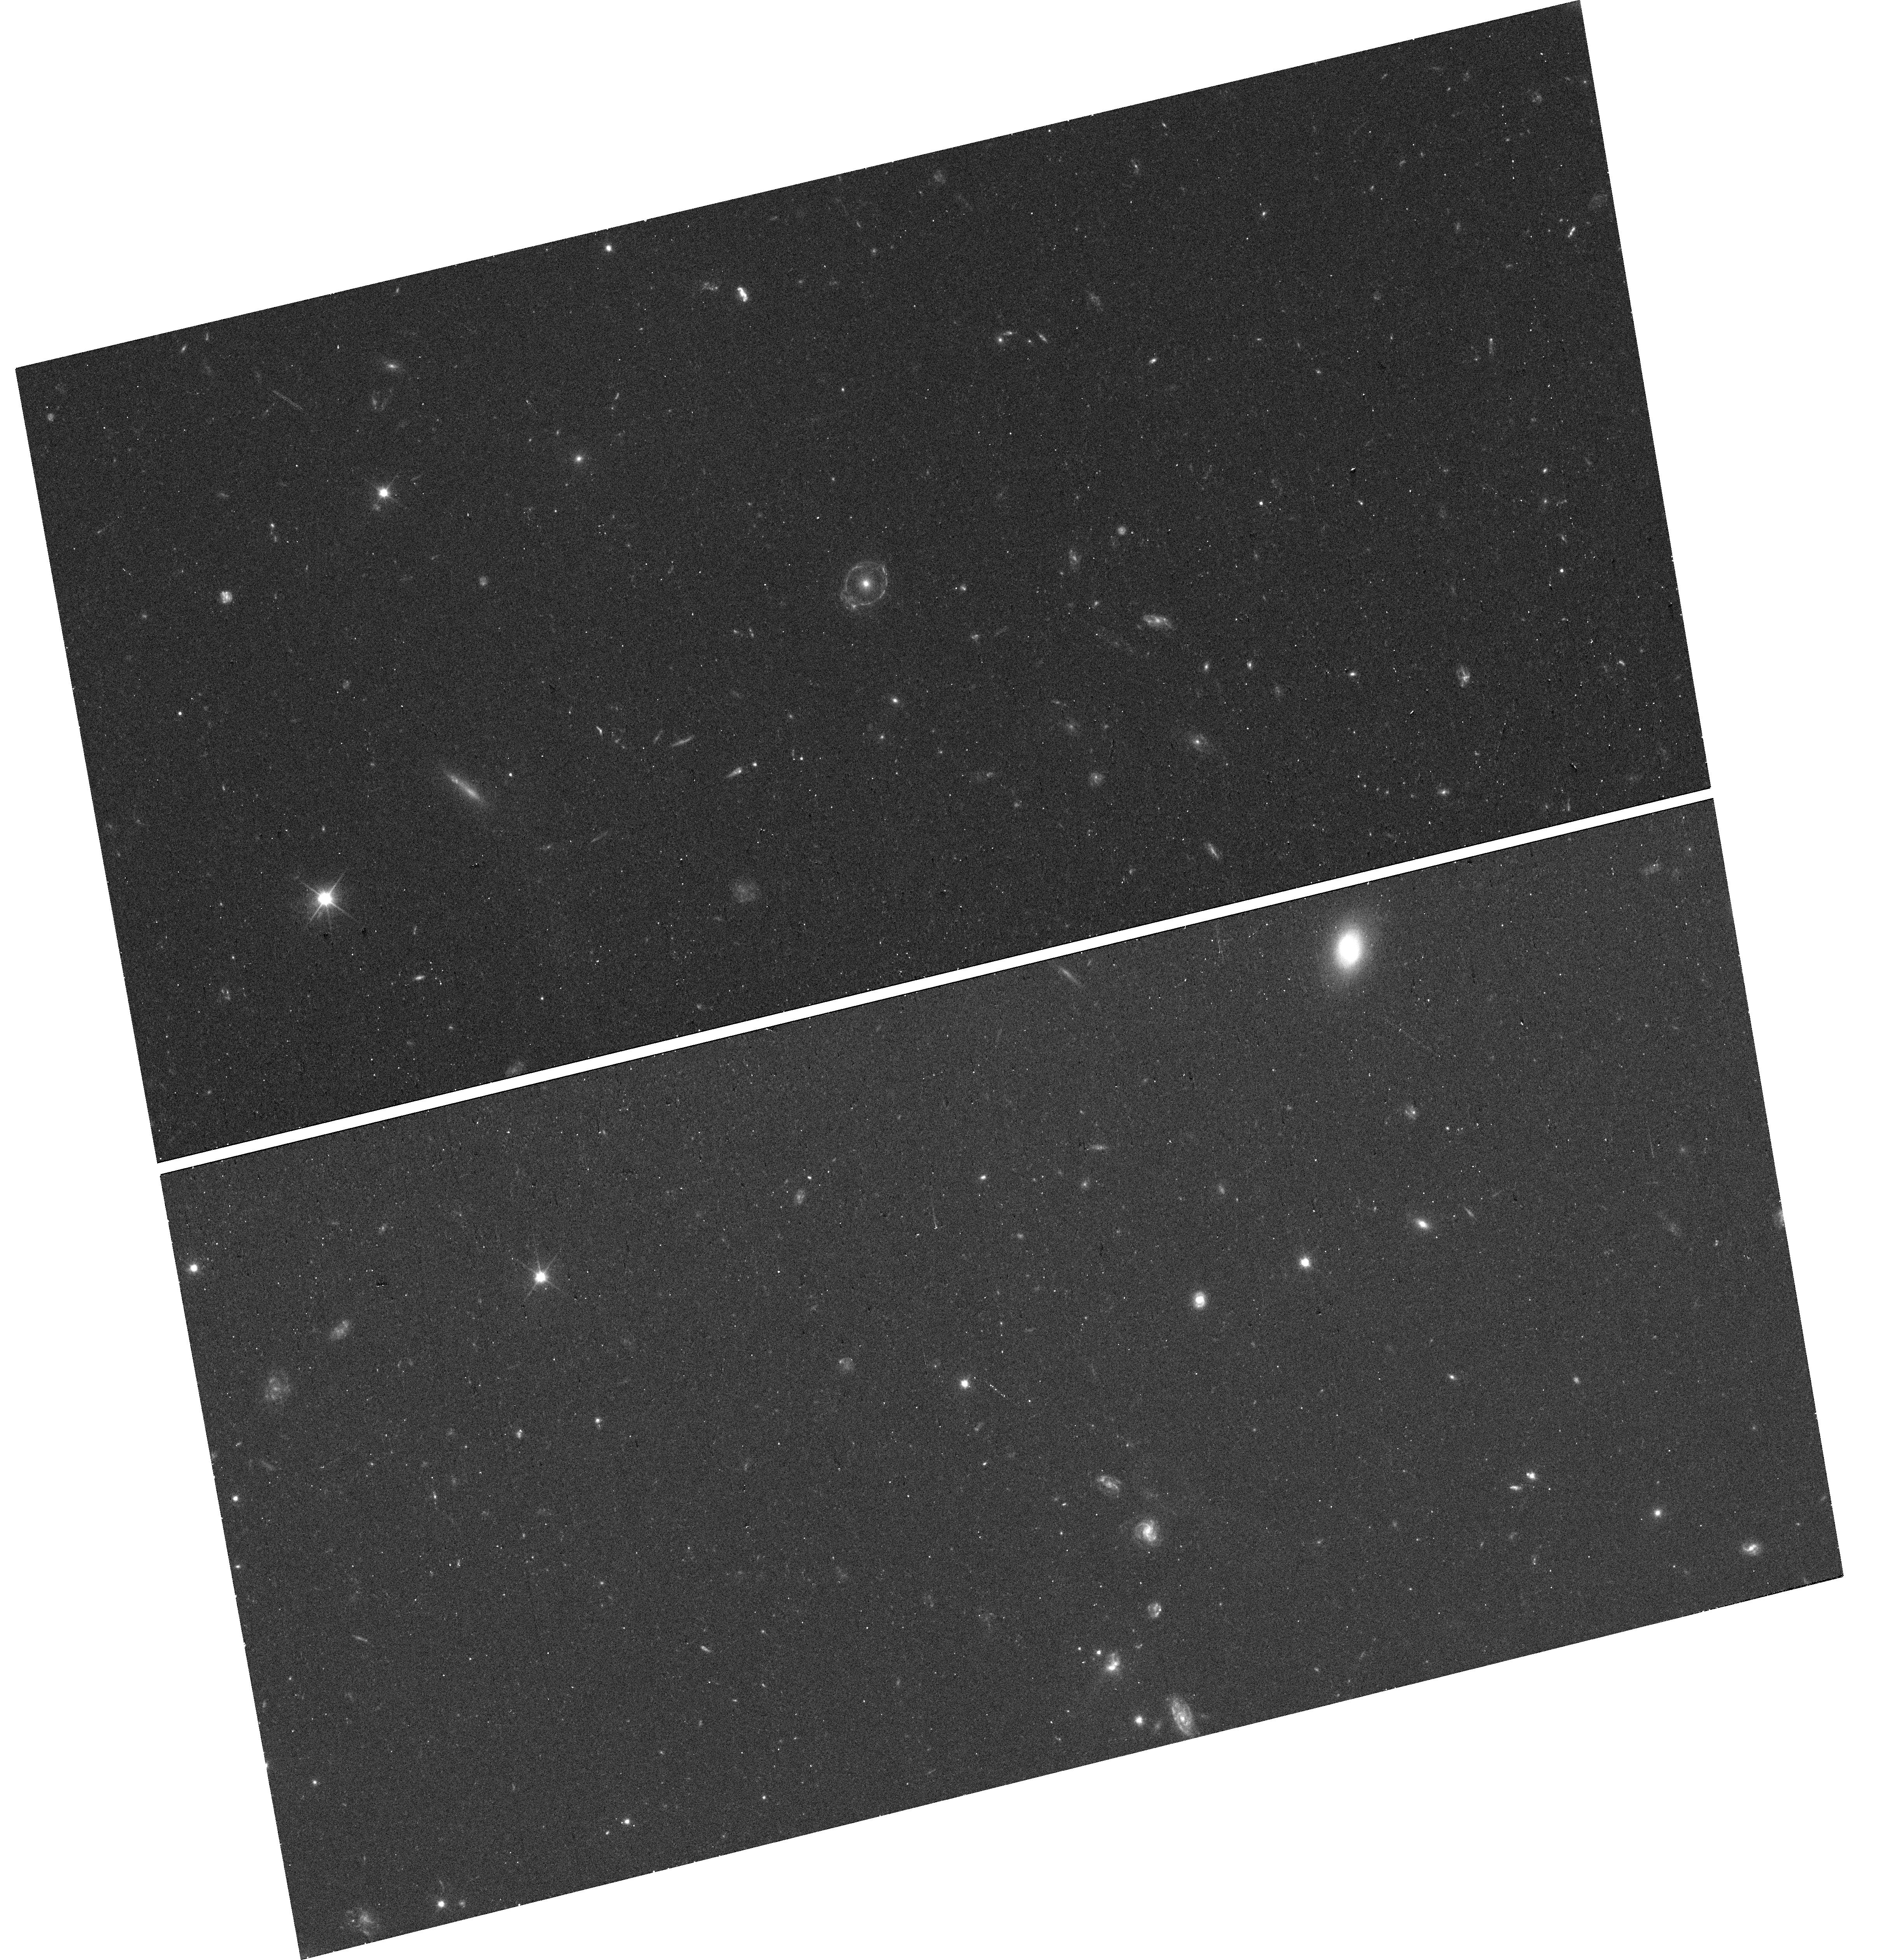
Target: DESJ0212-0852
Instrument: WFC3/UVIS
Filter: F200LP
Exposure: 10 min
Observation ID: hst_16773_38_wfc3_uvis_f200lp_ienh38

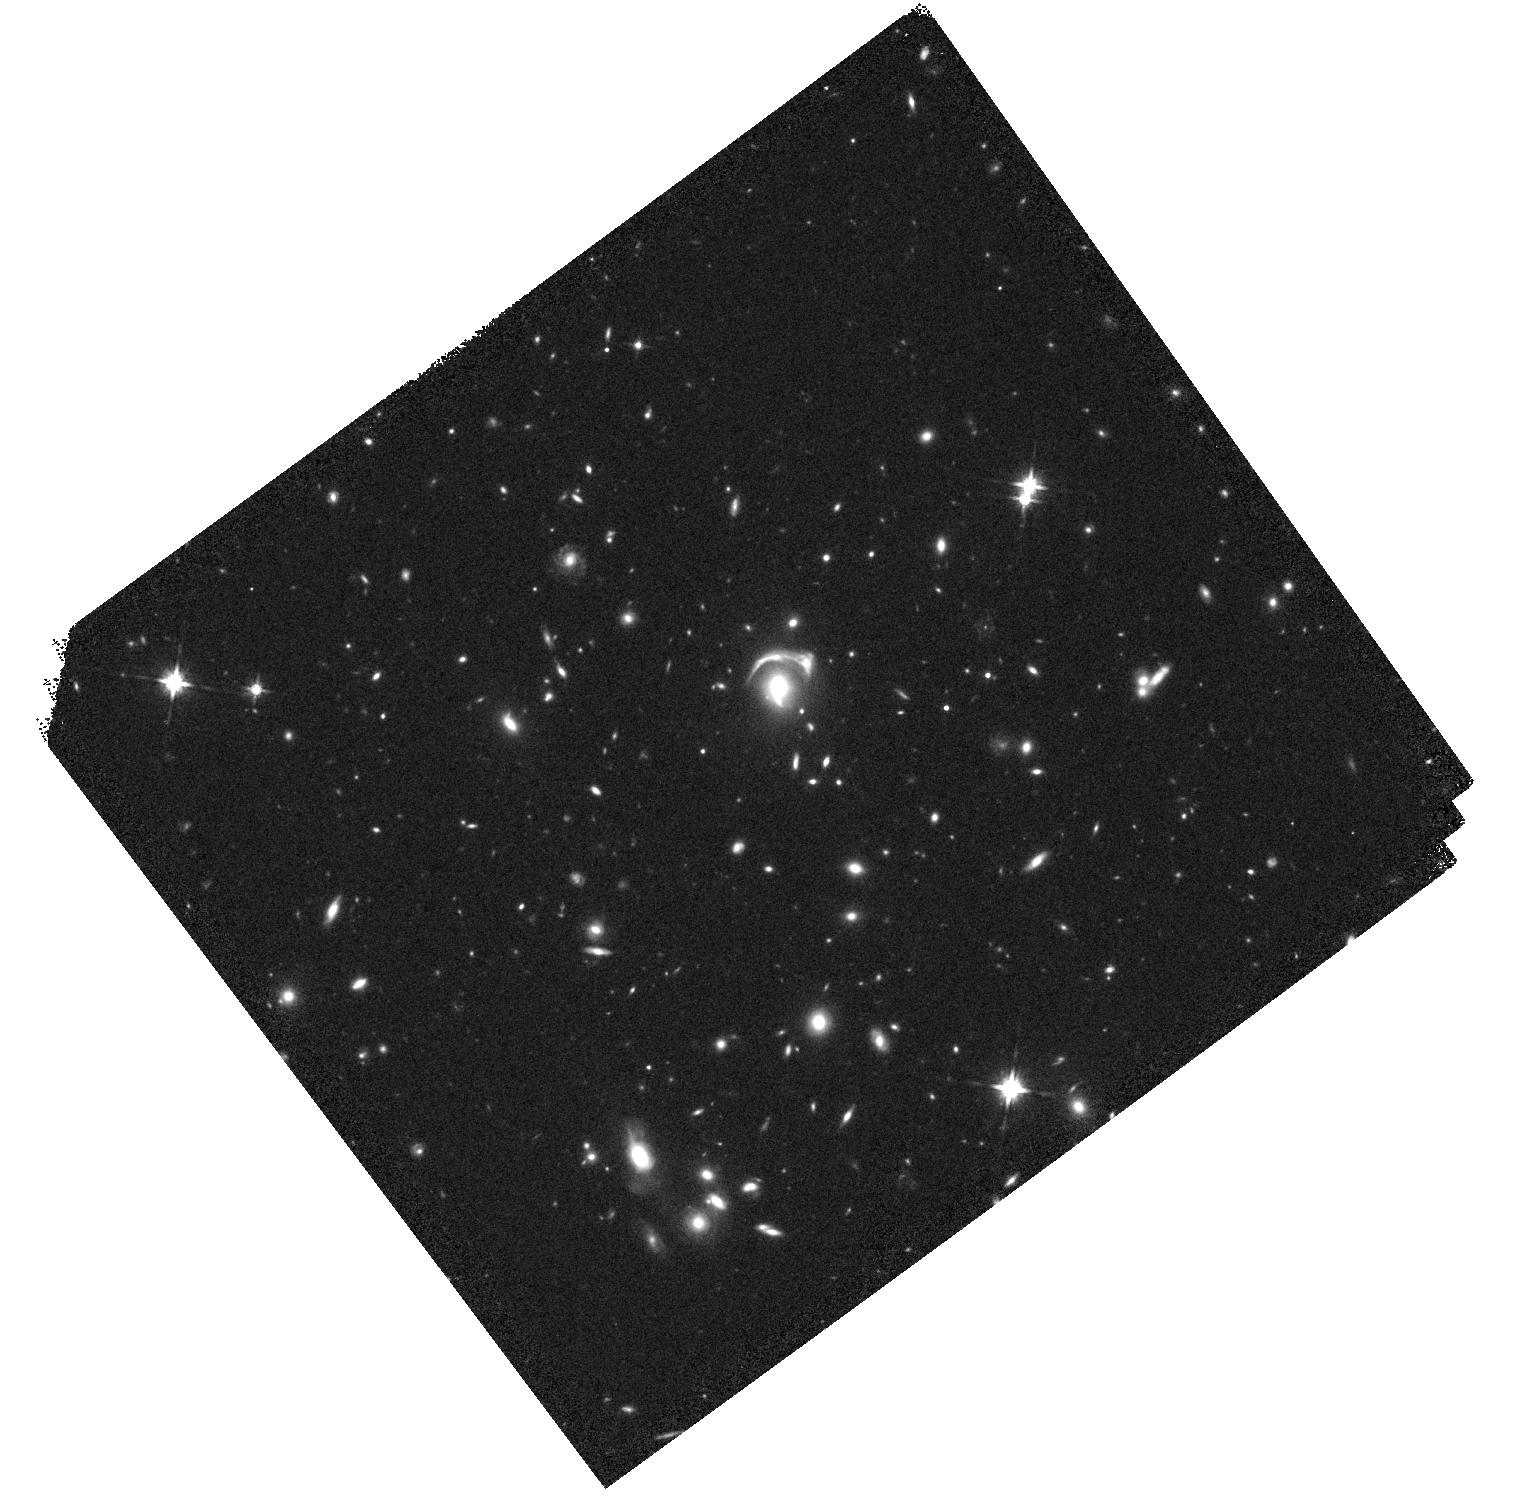
Target: DCLS1408+2531
Instrument: WFC3/IR
Filter: F140W
Exposure: 10 min
Observation ID: hst_16773_54_wfc3_ir_f140w_ienh54

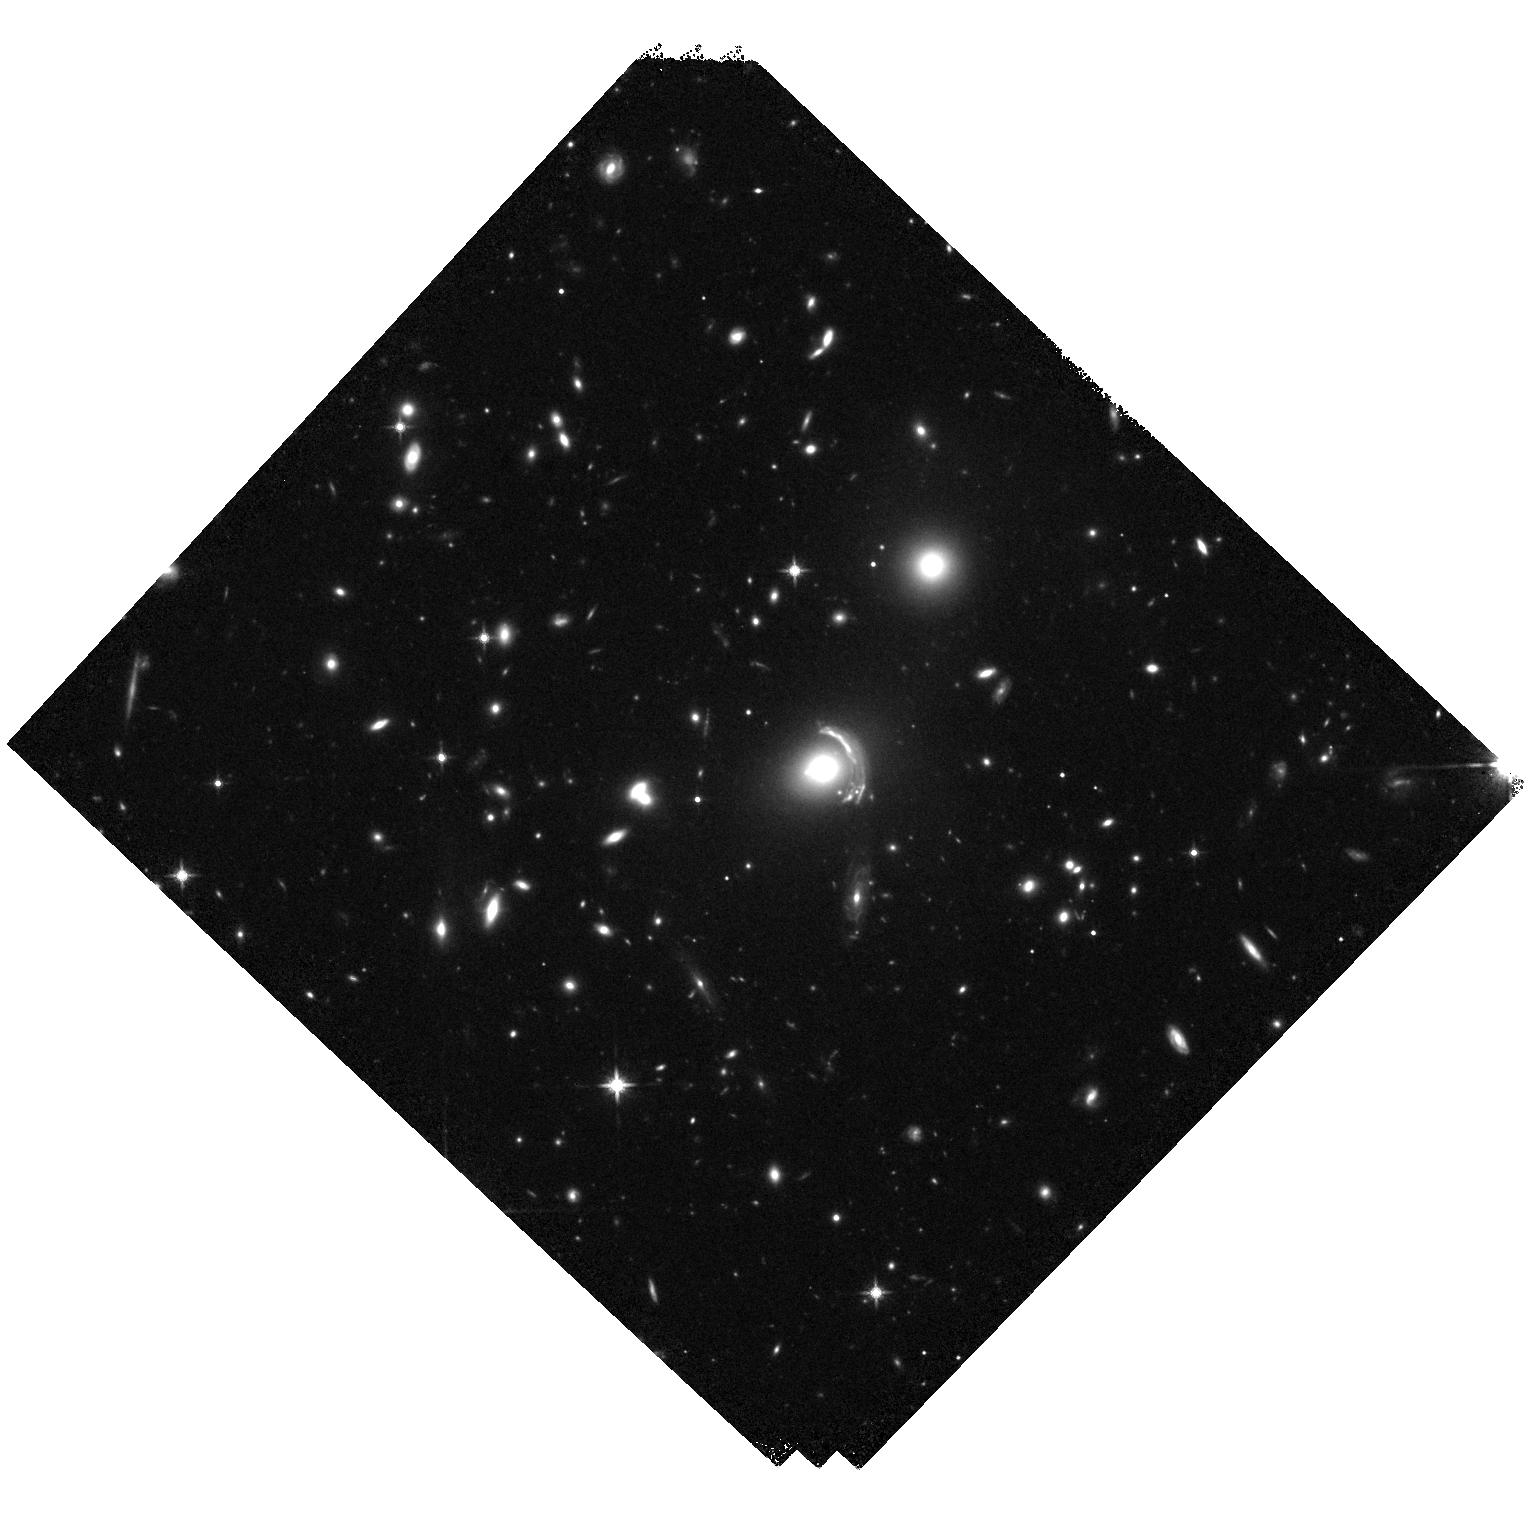
Target: DESJ0133-6434
Instrument: WFC3/IR
Filter: F140W
Exposure: 15 min
Observation ID: hst_16773_62_wfc3_ir_f140w_ienh62

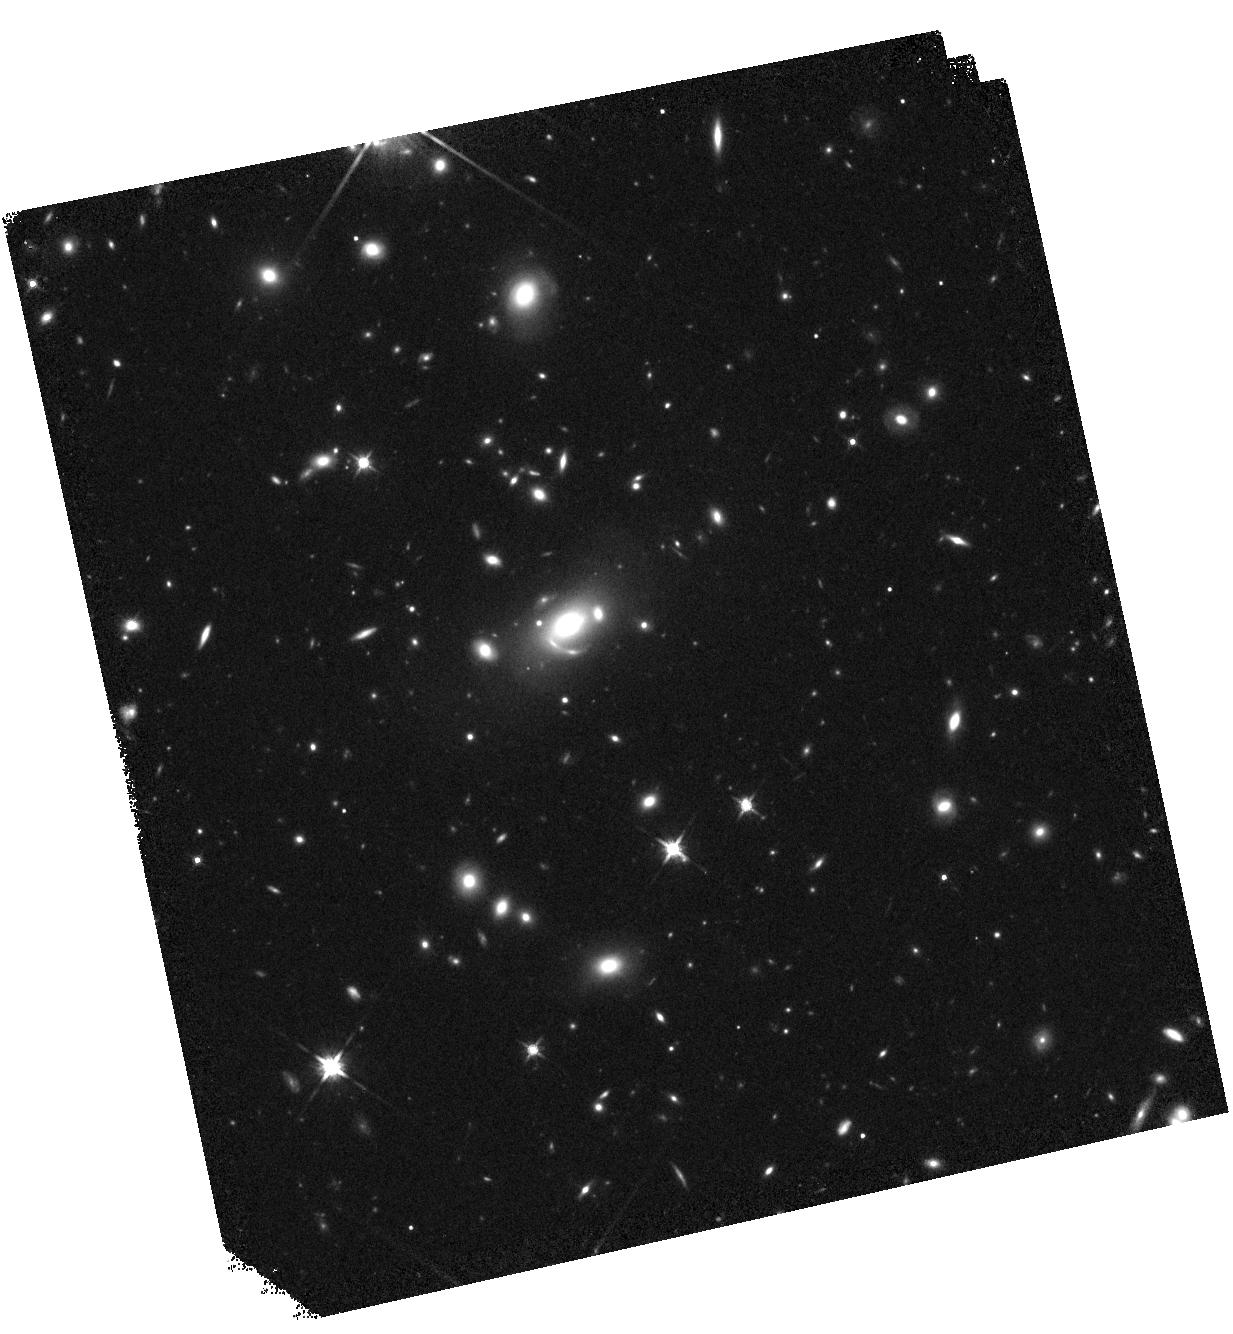
Target: DESJ0356-5607
Instrument: WFC3/IR
Filter: F140W
Exposure: 10 min
Observation ID: hst_16773_e3_wfc3_ir_f140w_ienhe3

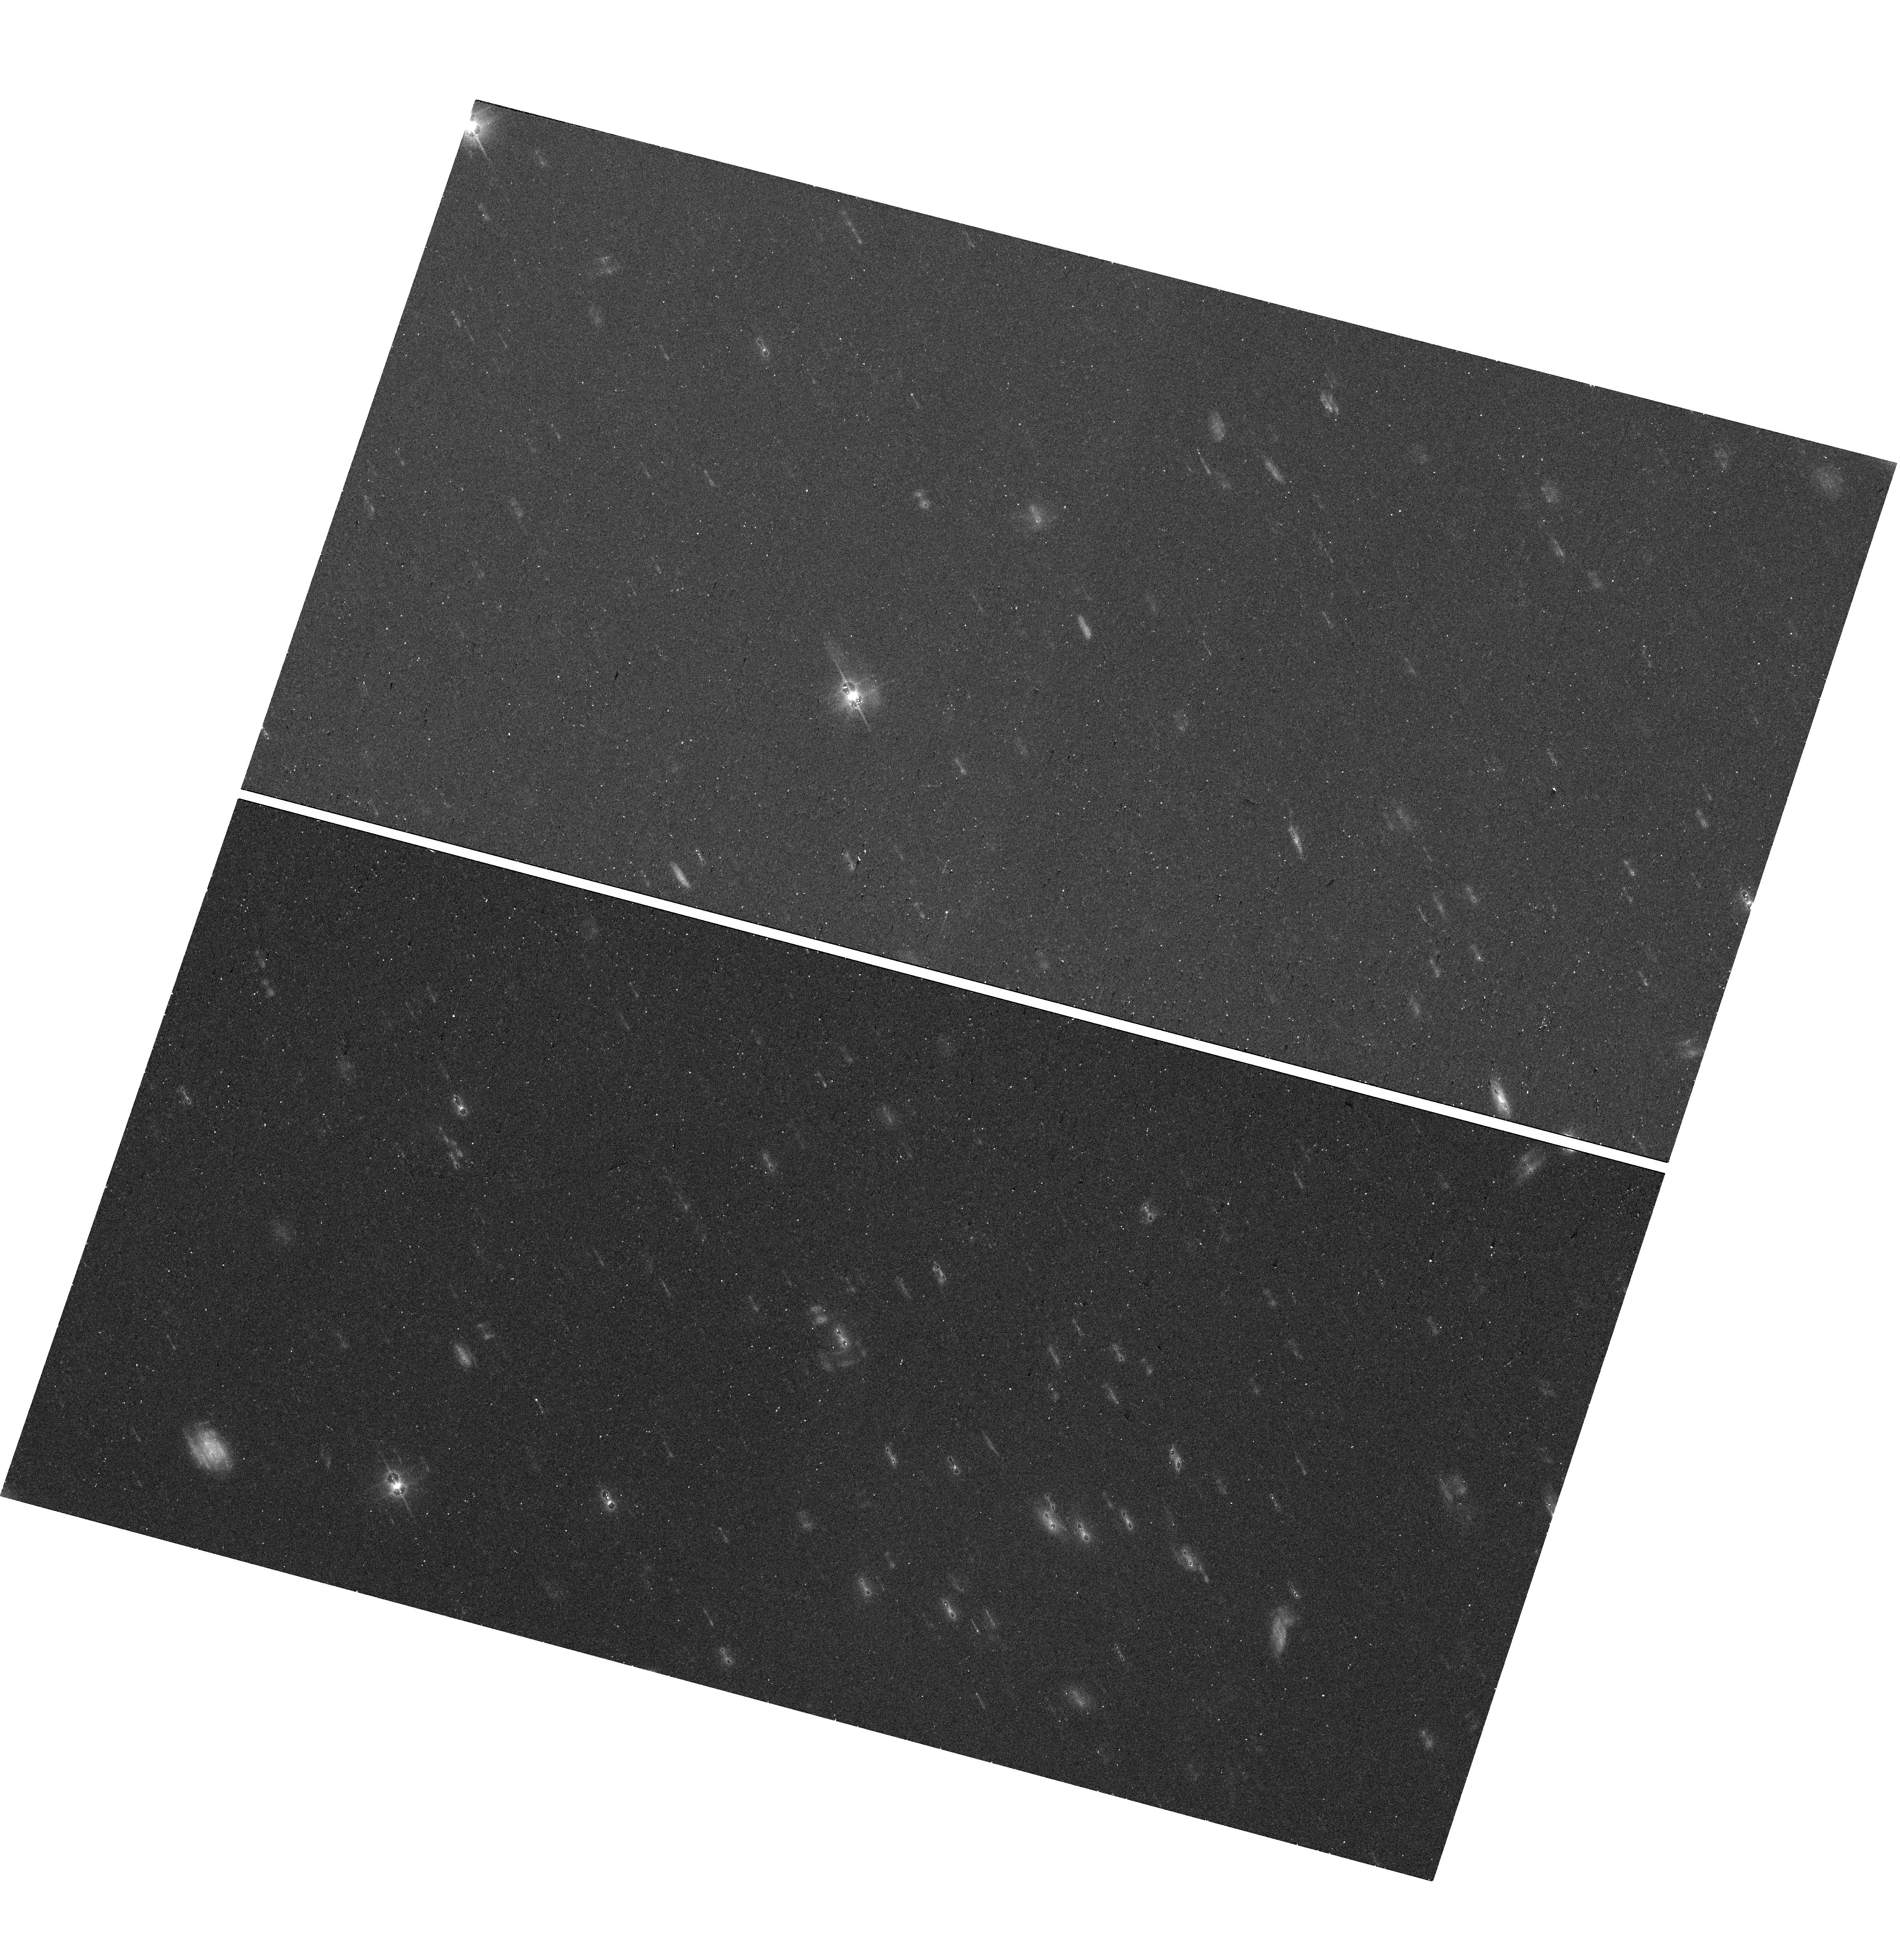
Target: DLS432021848
Instrument: WFC3/UVIS
Filter: F200LP
Exposure: 10 min
Observation ID: hst_16773_e5_wfc3_uvis_f200lp_ienhe5

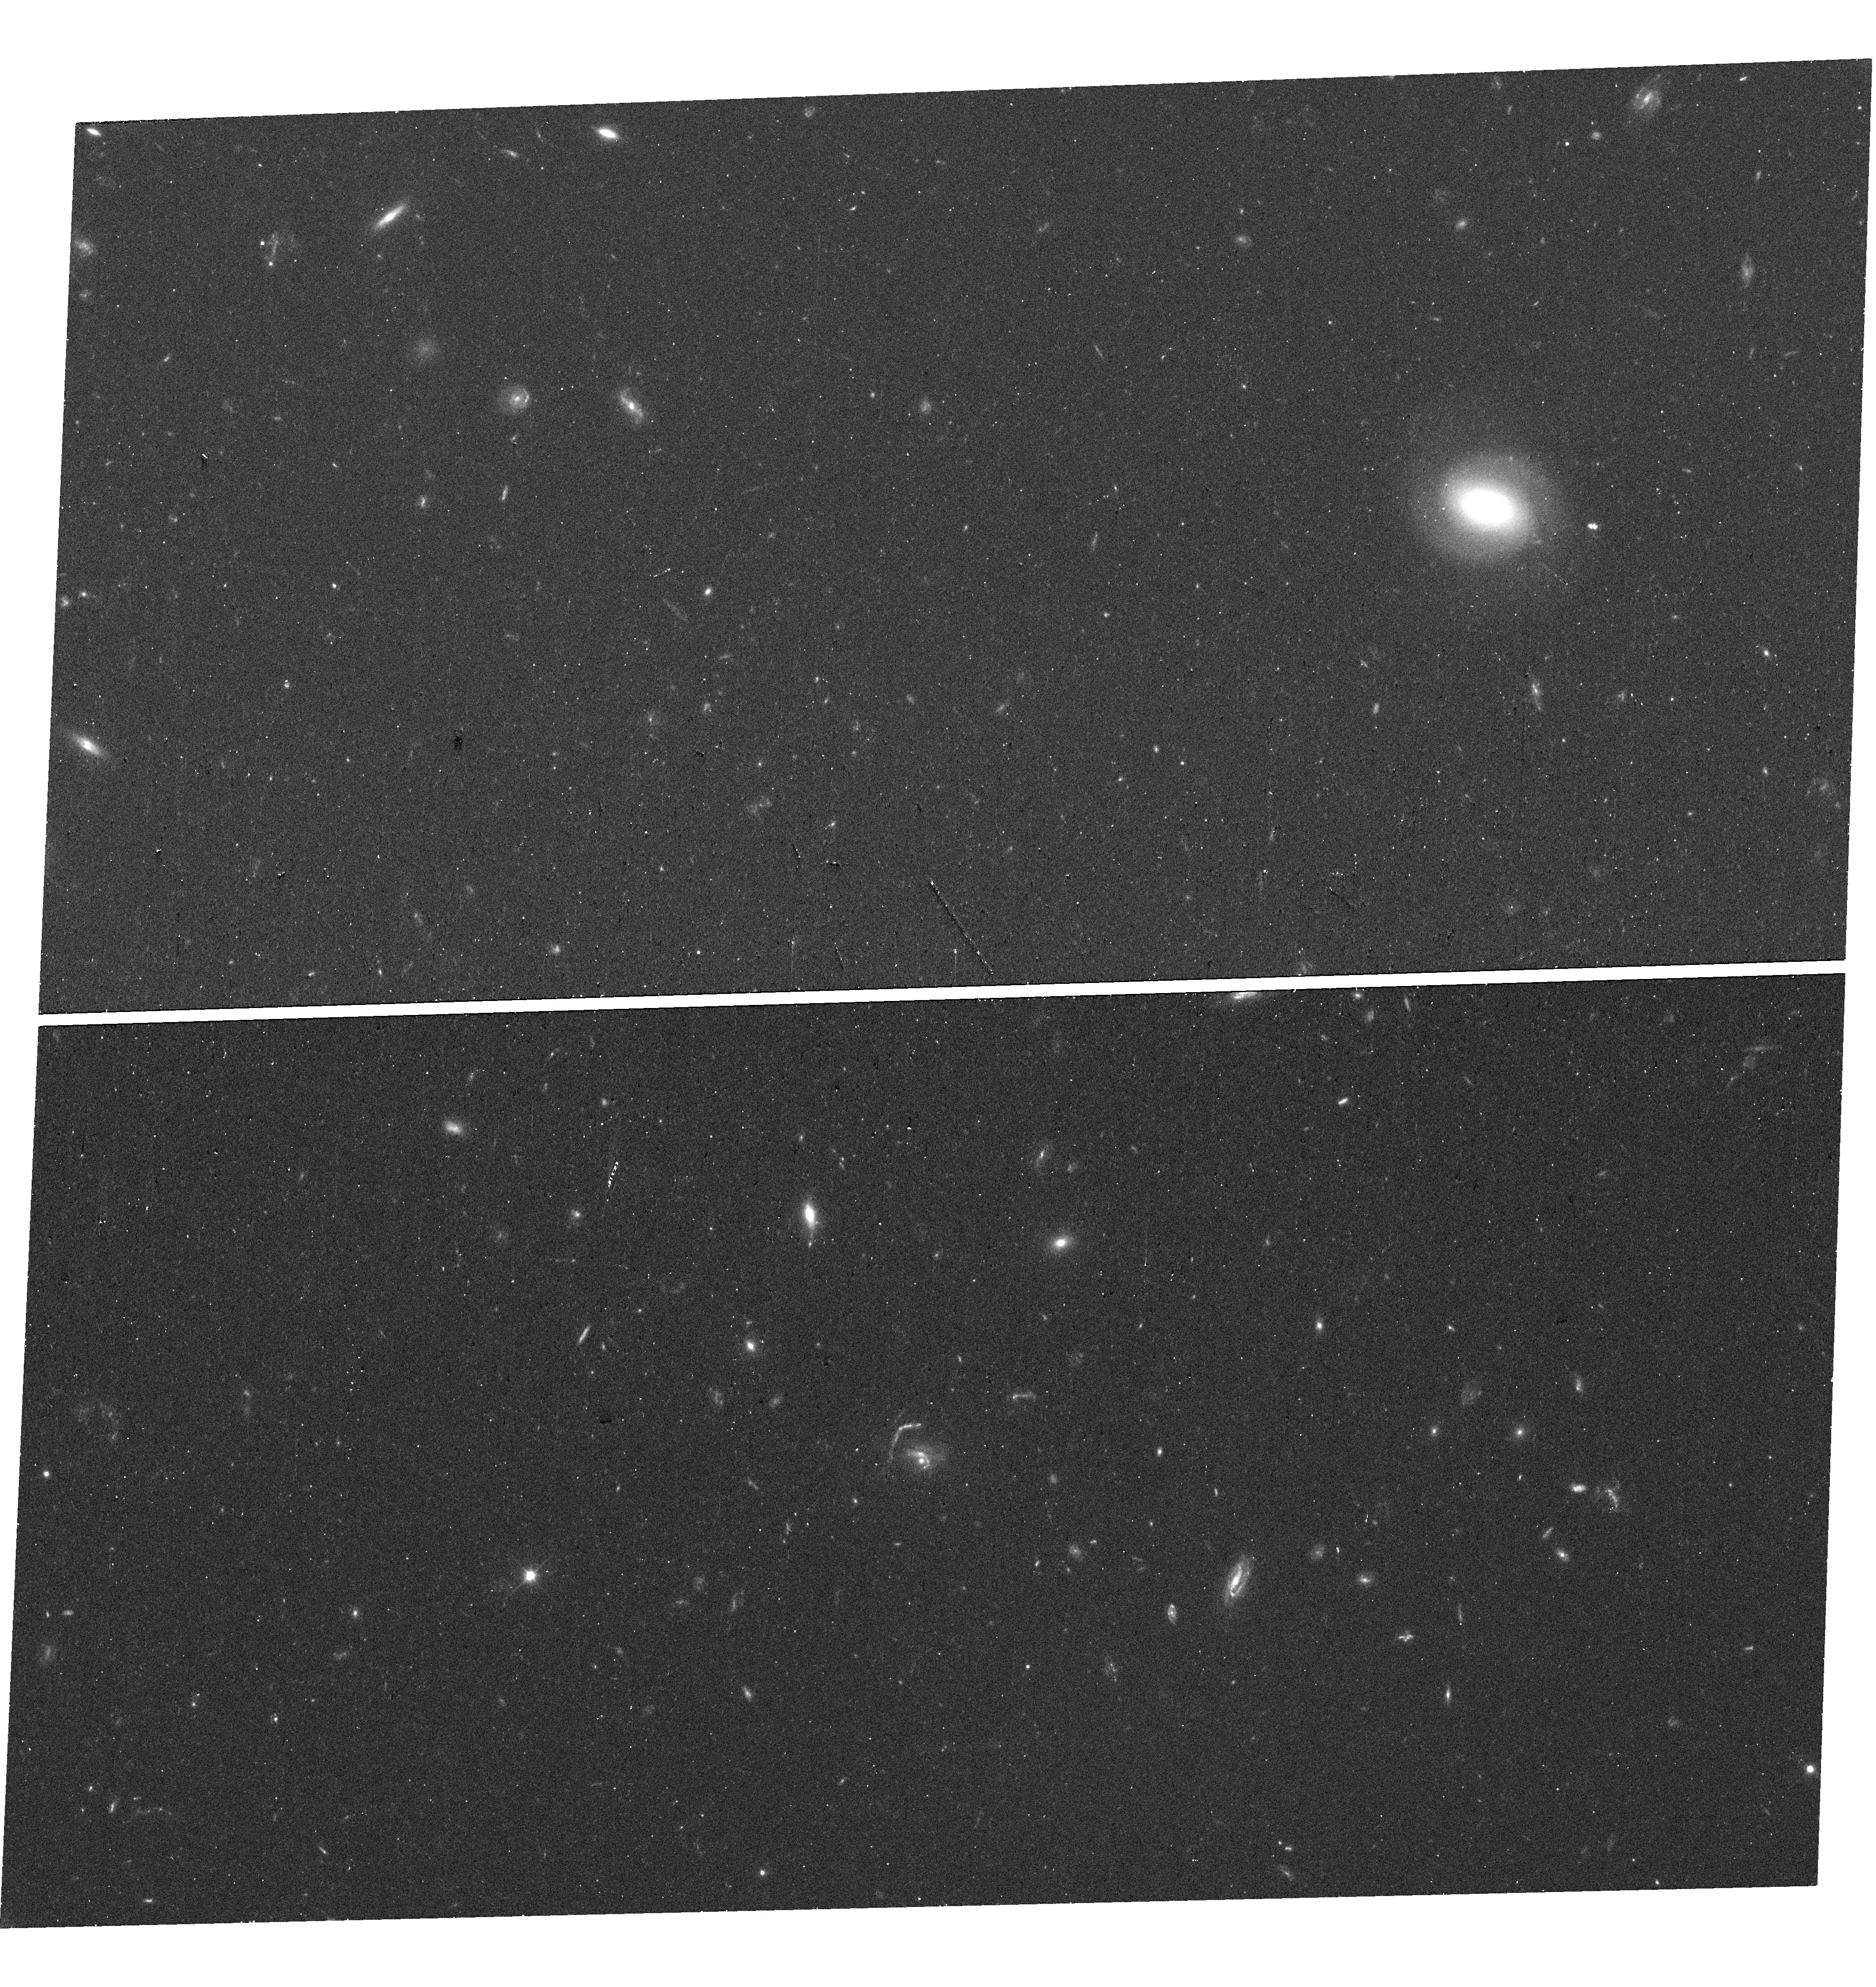
Target: DCLS1444+2418
Instrument: WFC3/UVIS
Filter: F200LP
Exposure: 10 min
Observation ID: hst_16773_d0_wfc3_uvis_f200lp_ienhd0

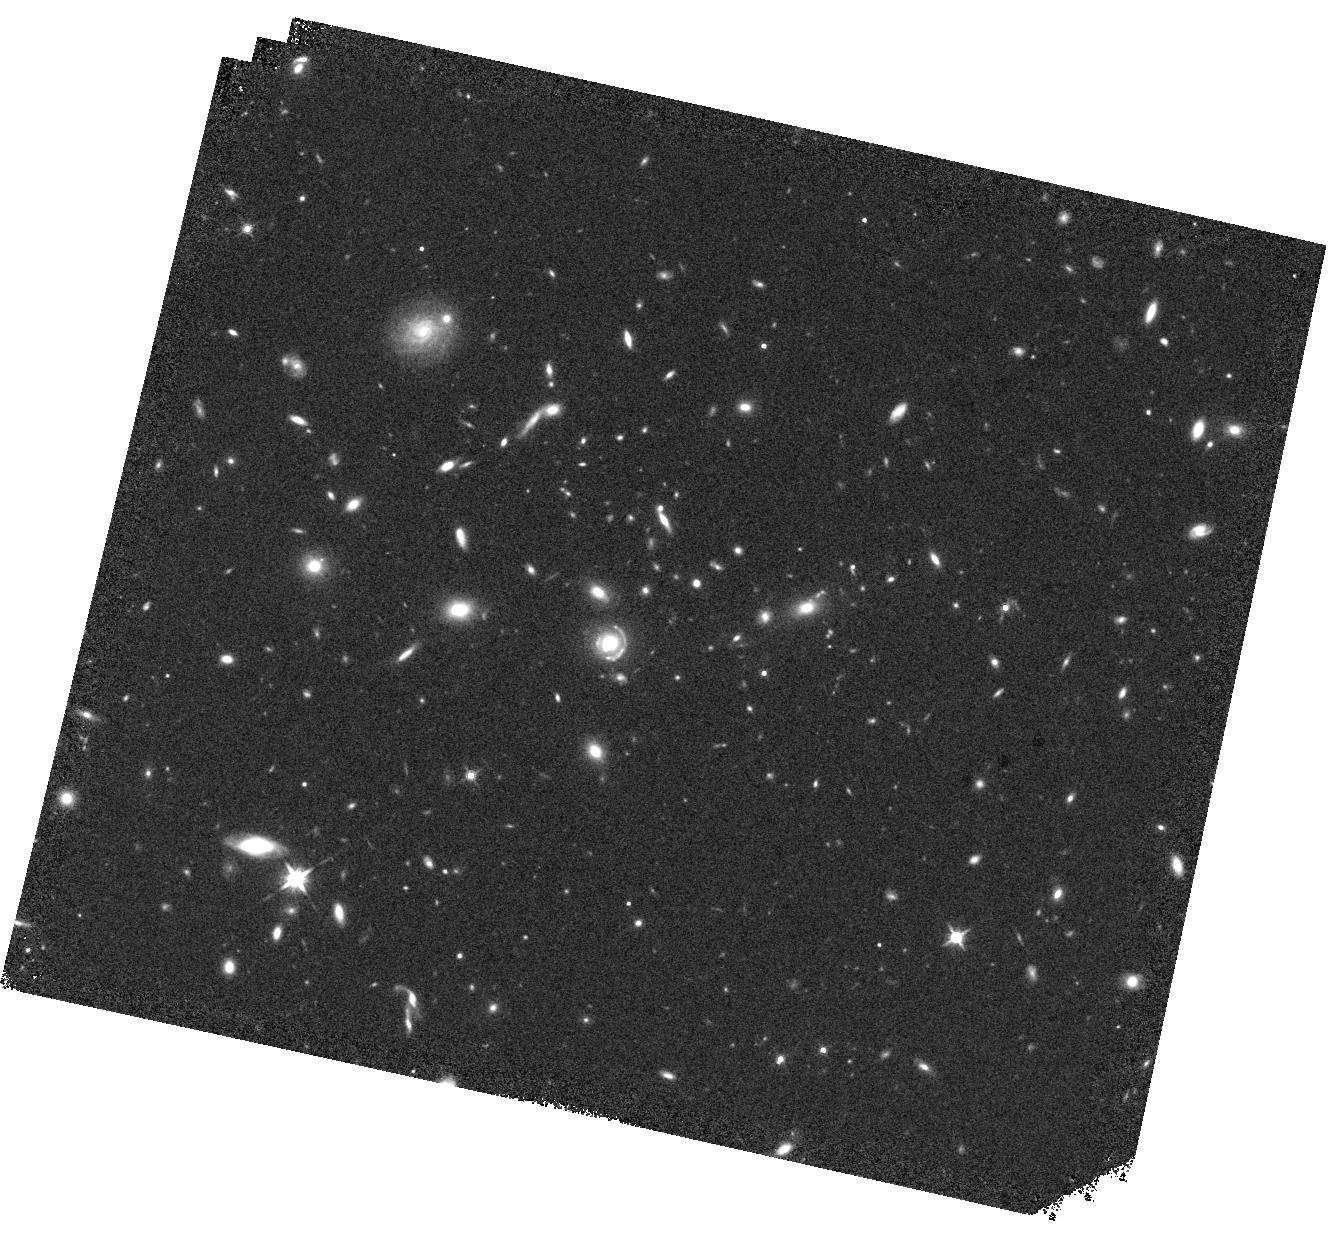
Target: DCLS0944+3220
Instrument: WFC3/IR
Filter: F140W
Exposure: 10 min
Observation ID: hst_16773_b5_wfc3_ir_f140w_ienhb5

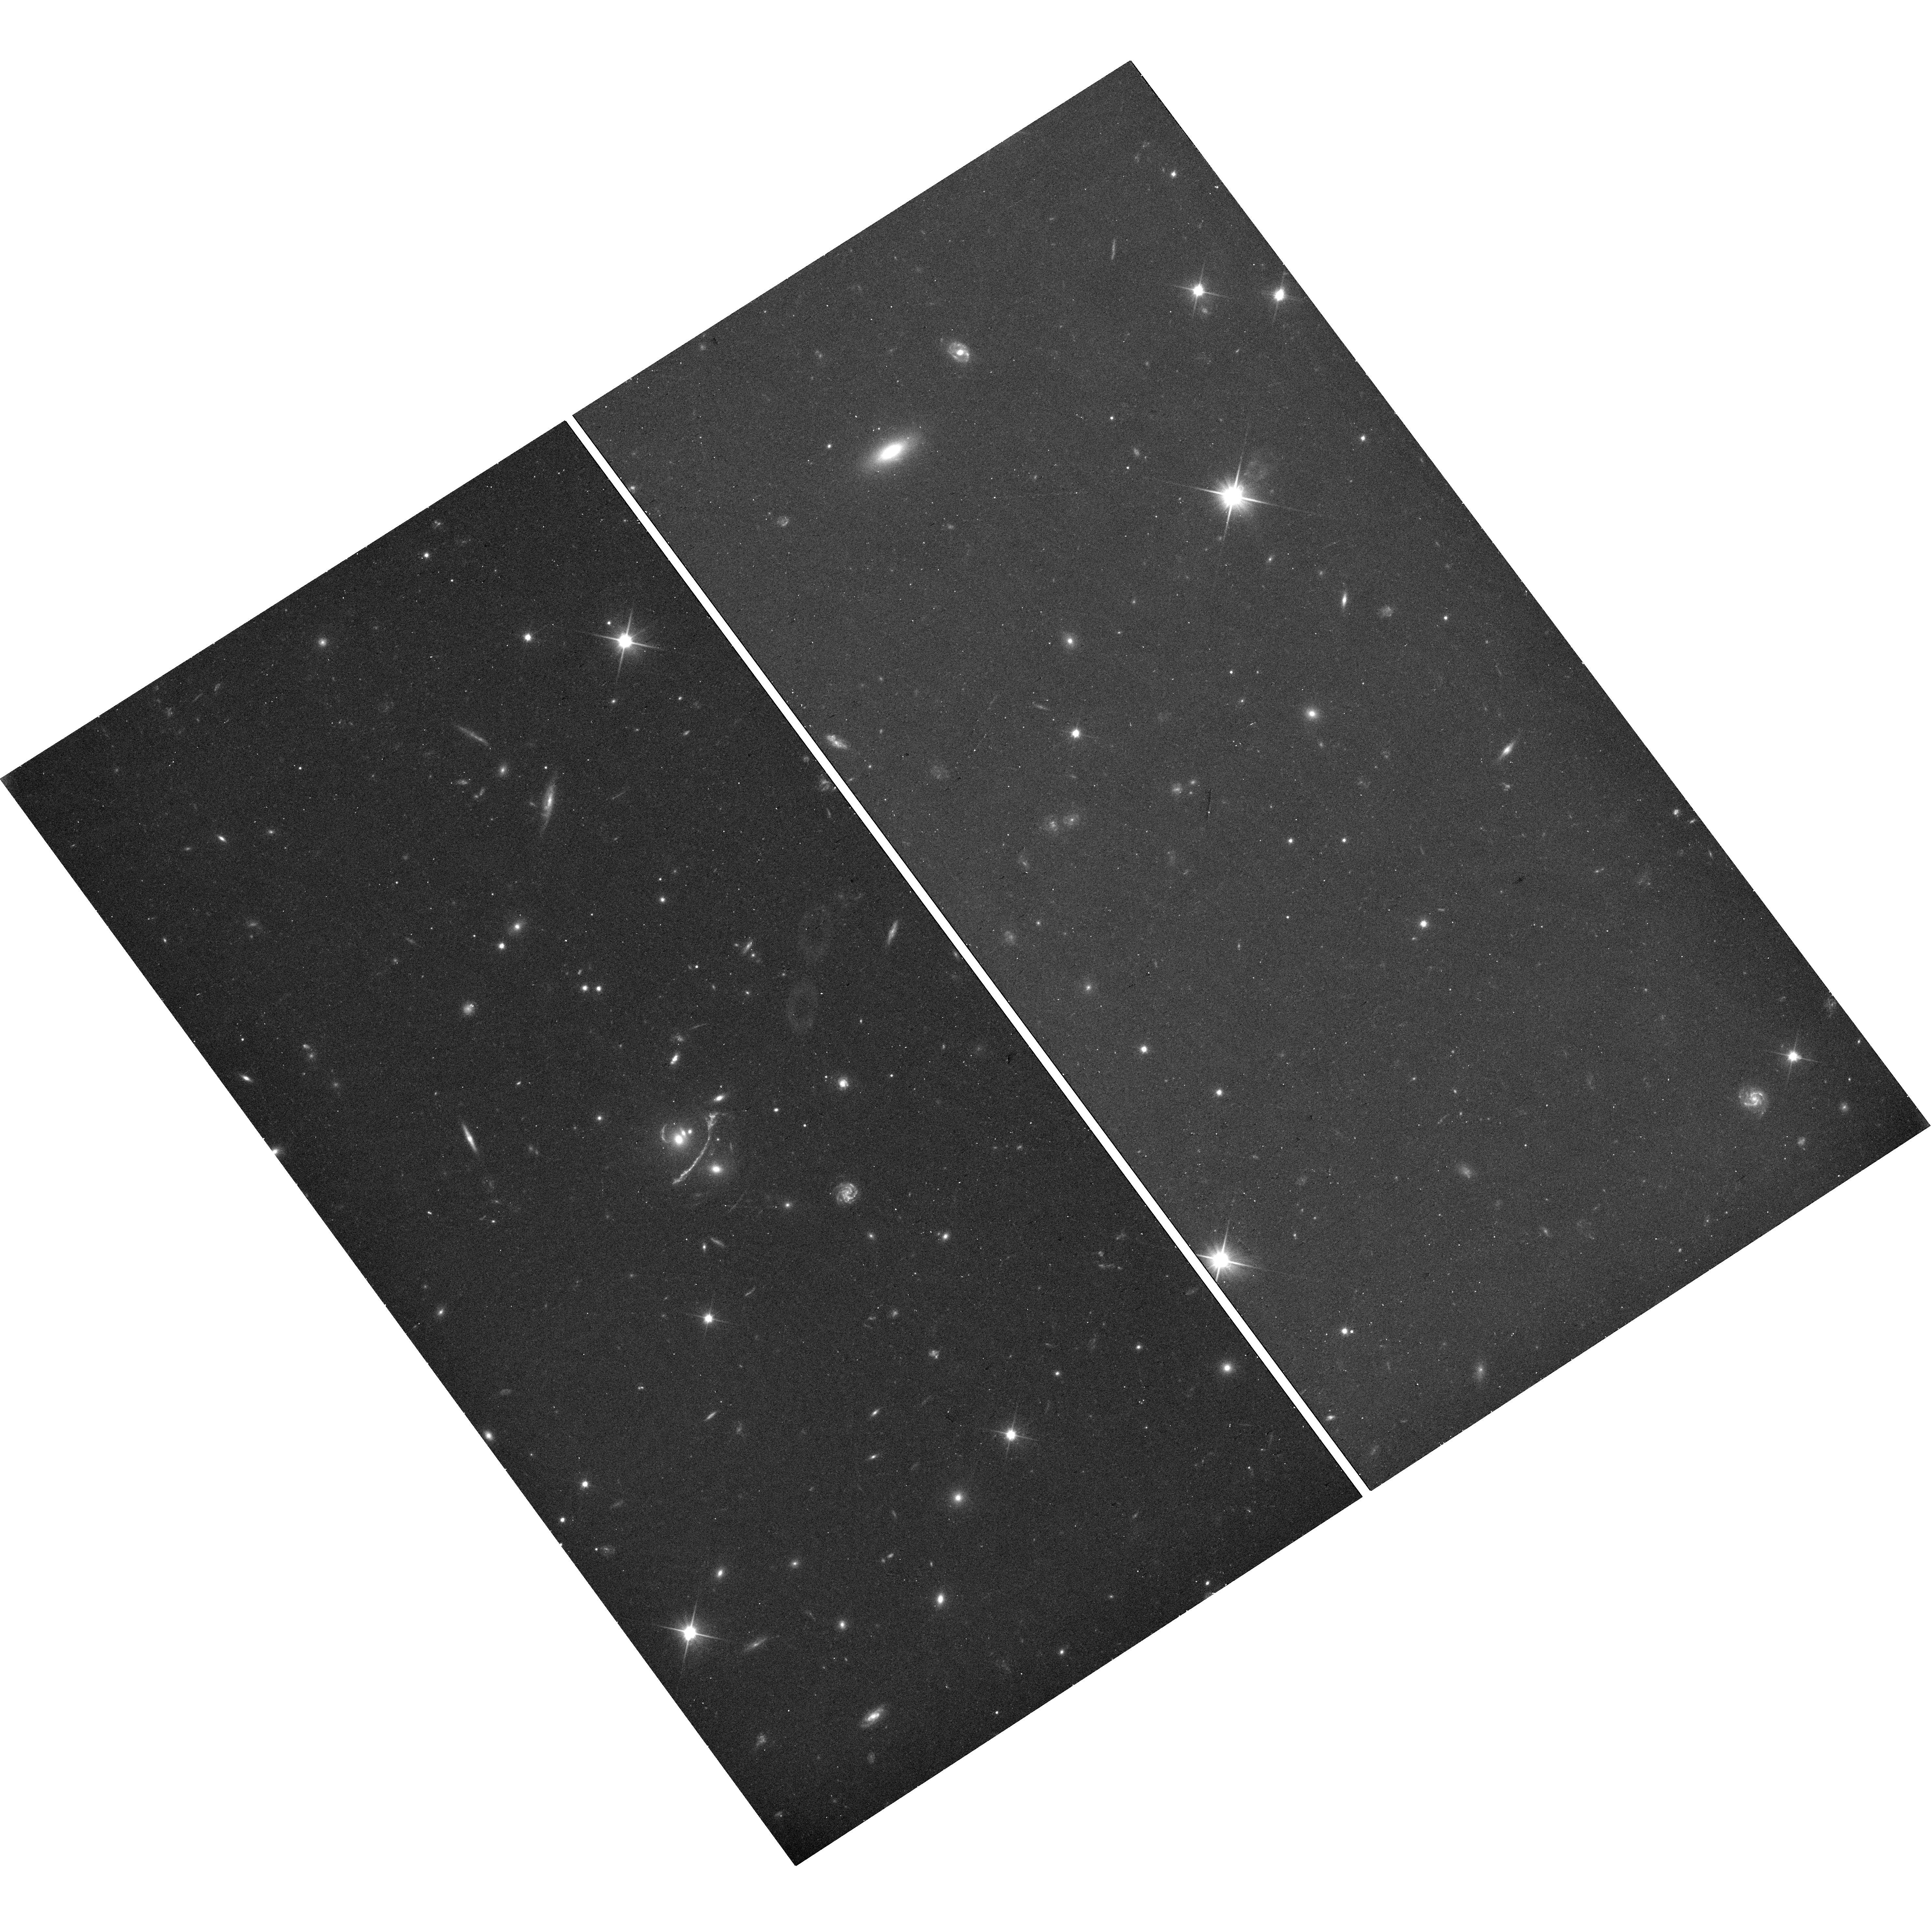
Target: DESJ2116-5947
Instrument: WFC3/UVIS
Filter: F200LP
Exposure: 10 min
Observation ID: hst_16773_c8_wfc3_uvis_f200lp_ienhc8

A SNAPshot Legacy Survey of Bright Gravitational Lenses (PI: Glazebrook, Karl)

Bright and highly magnified lensed galaxies offer the best possible view of early galaxy formation at high-redshift (1<z<4). However, such sources are extremely rare. As a result high-quality lens samples are currently limited. A new sample of ~1000 bright lensed galaxies candidates has now been identified using a convolutional neural network ensemble in the Dark Energy Camera Survey and Dark Energy Legacy Survey. By observing these with HST in SNAP mode we can quickly confirm their lensed nature, provide the data needed for accurate lensed modeling, and define a key sample for spectroscopic follow-up to address numerous science cases. This program will dramatically increase the number of known bright lensed galaxies with HST imaging, overcoming a major limiting factor and leaving a tremendous legacy value for galaxy evolution and cosmology. The sample will enable future study of the ISM and outflows in large samples of high-redshift sources, kinematic measurements with next-generation AO systems, and cosmological studies probing the nature of dark matter and fundamental parameters such as the Hubble constant. We waive any proprietry period on this important dataset.